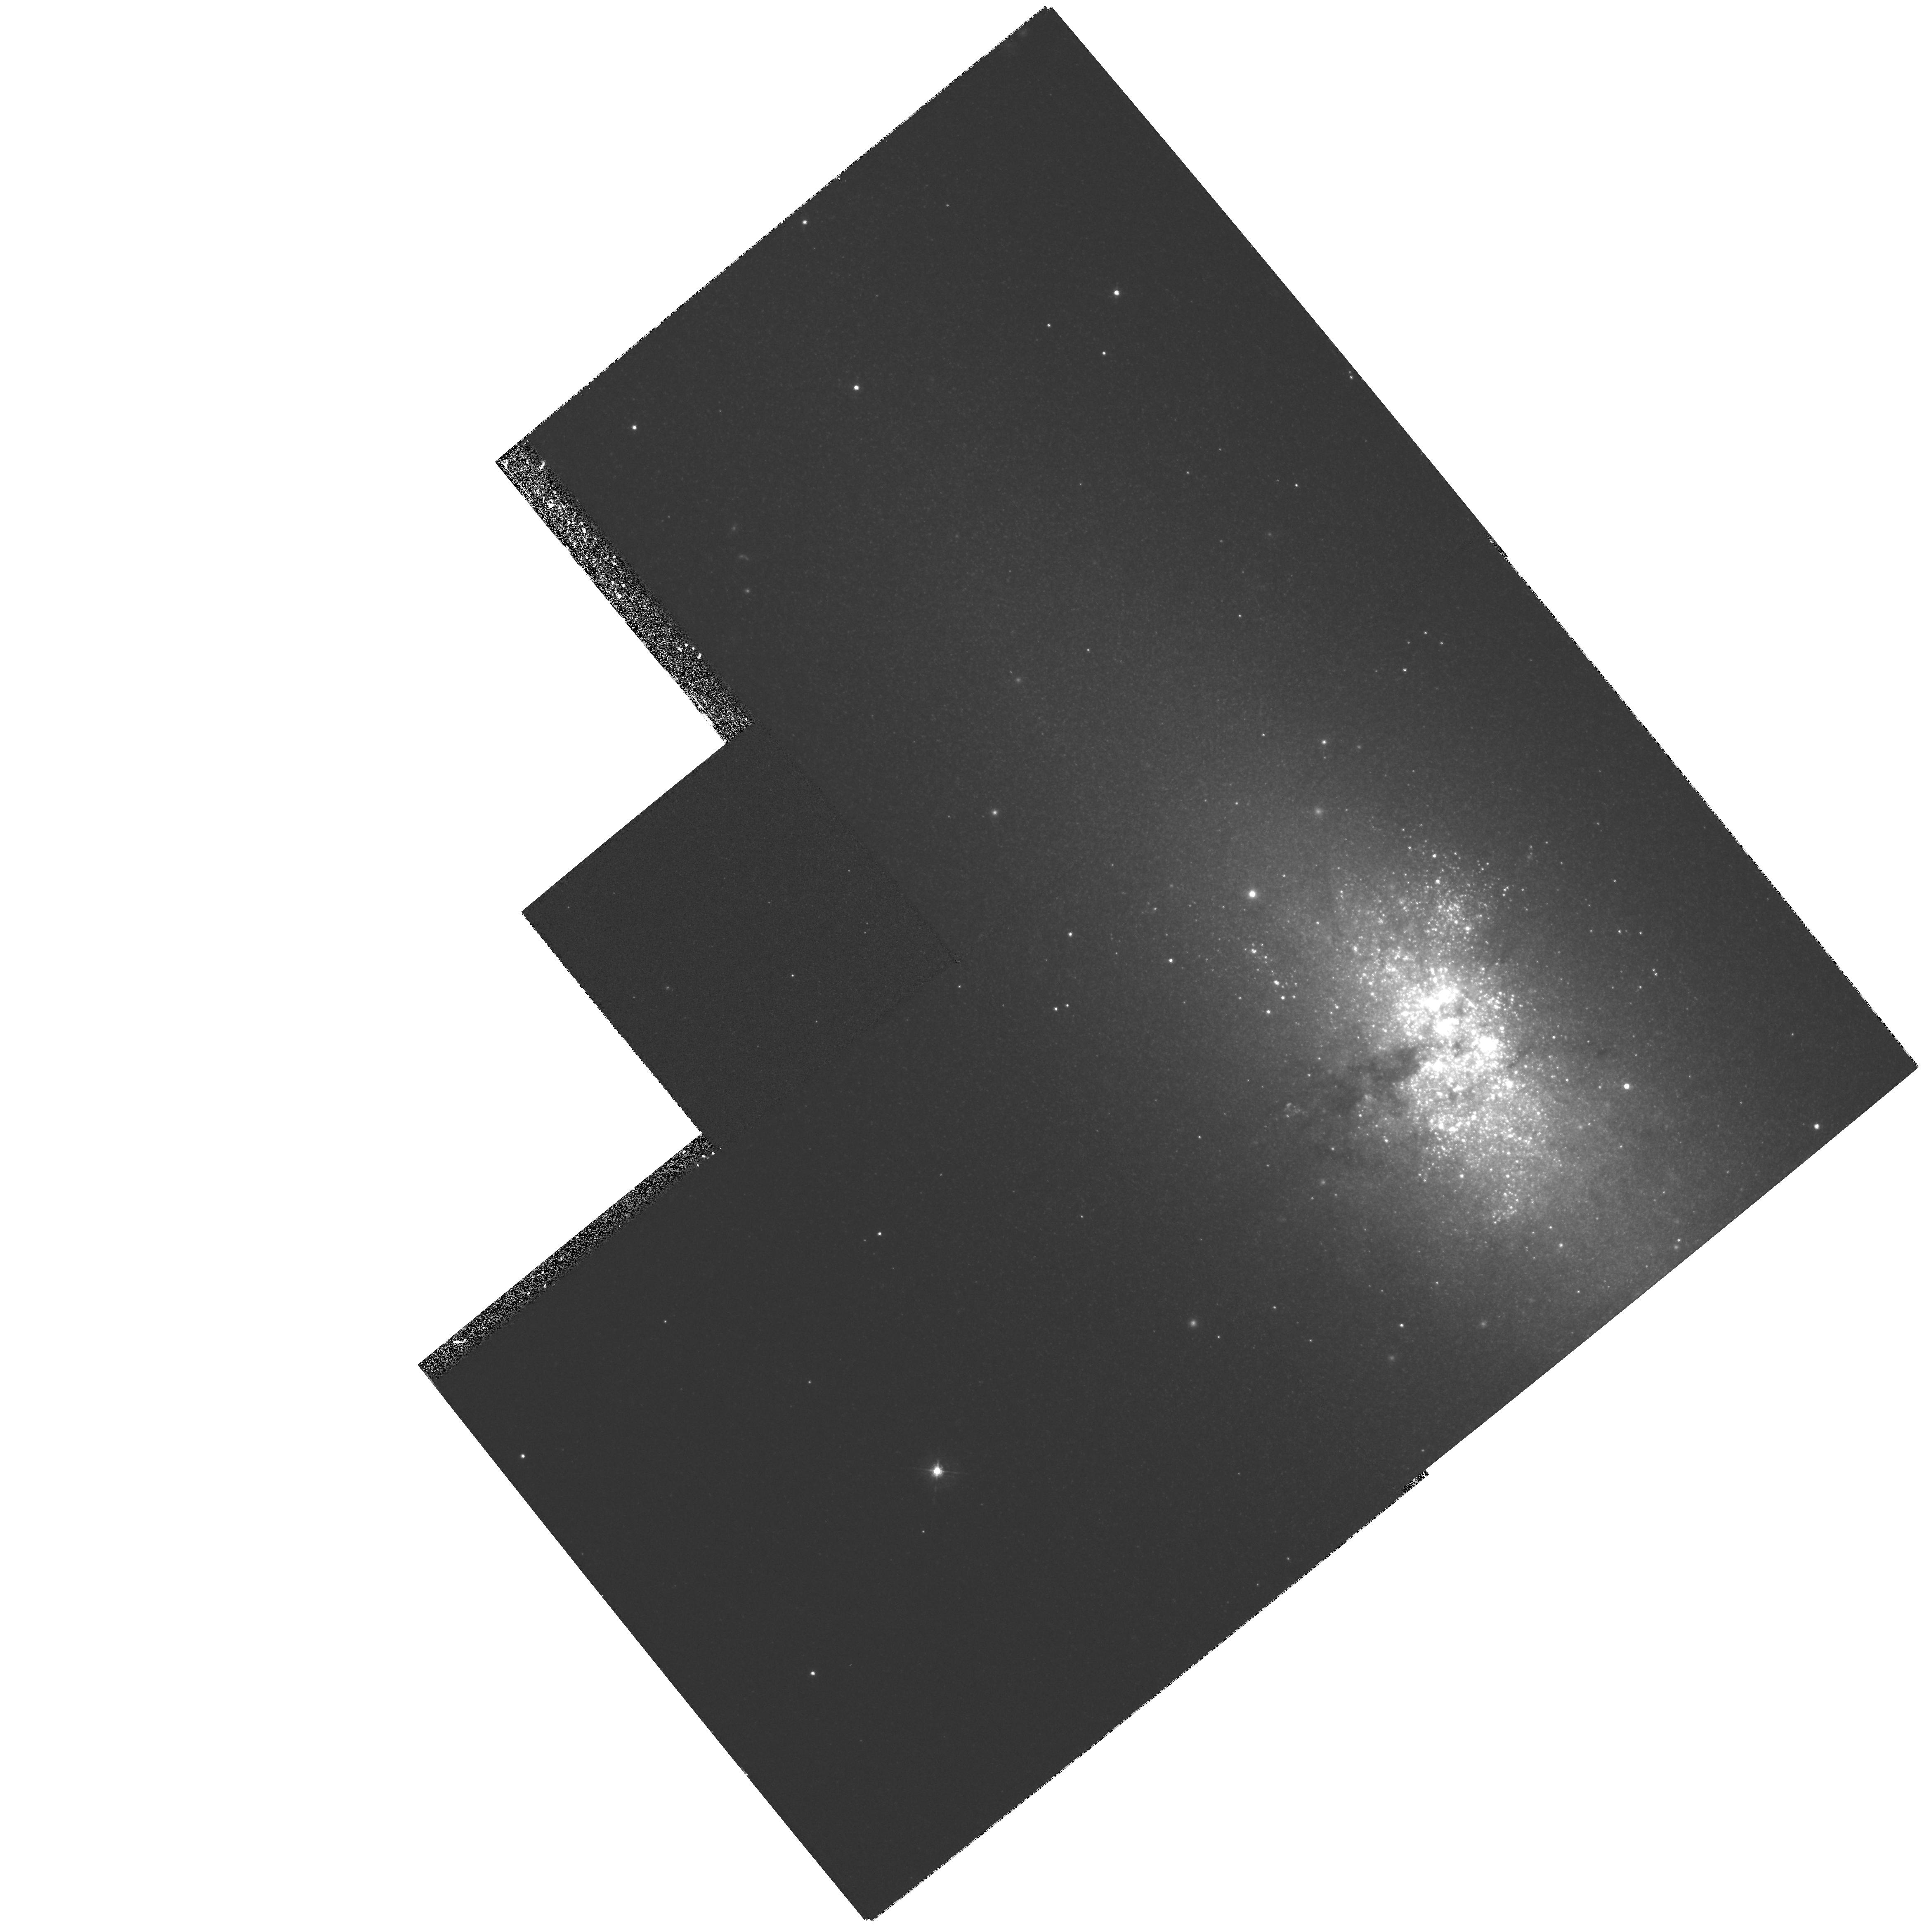
Target: NGC5253. Instrument: WFPC2/PC. Filter: F547M. Exposure: 27 min. Observation ID: hst_6524_01_wfpc2_pc_f547m_u37601

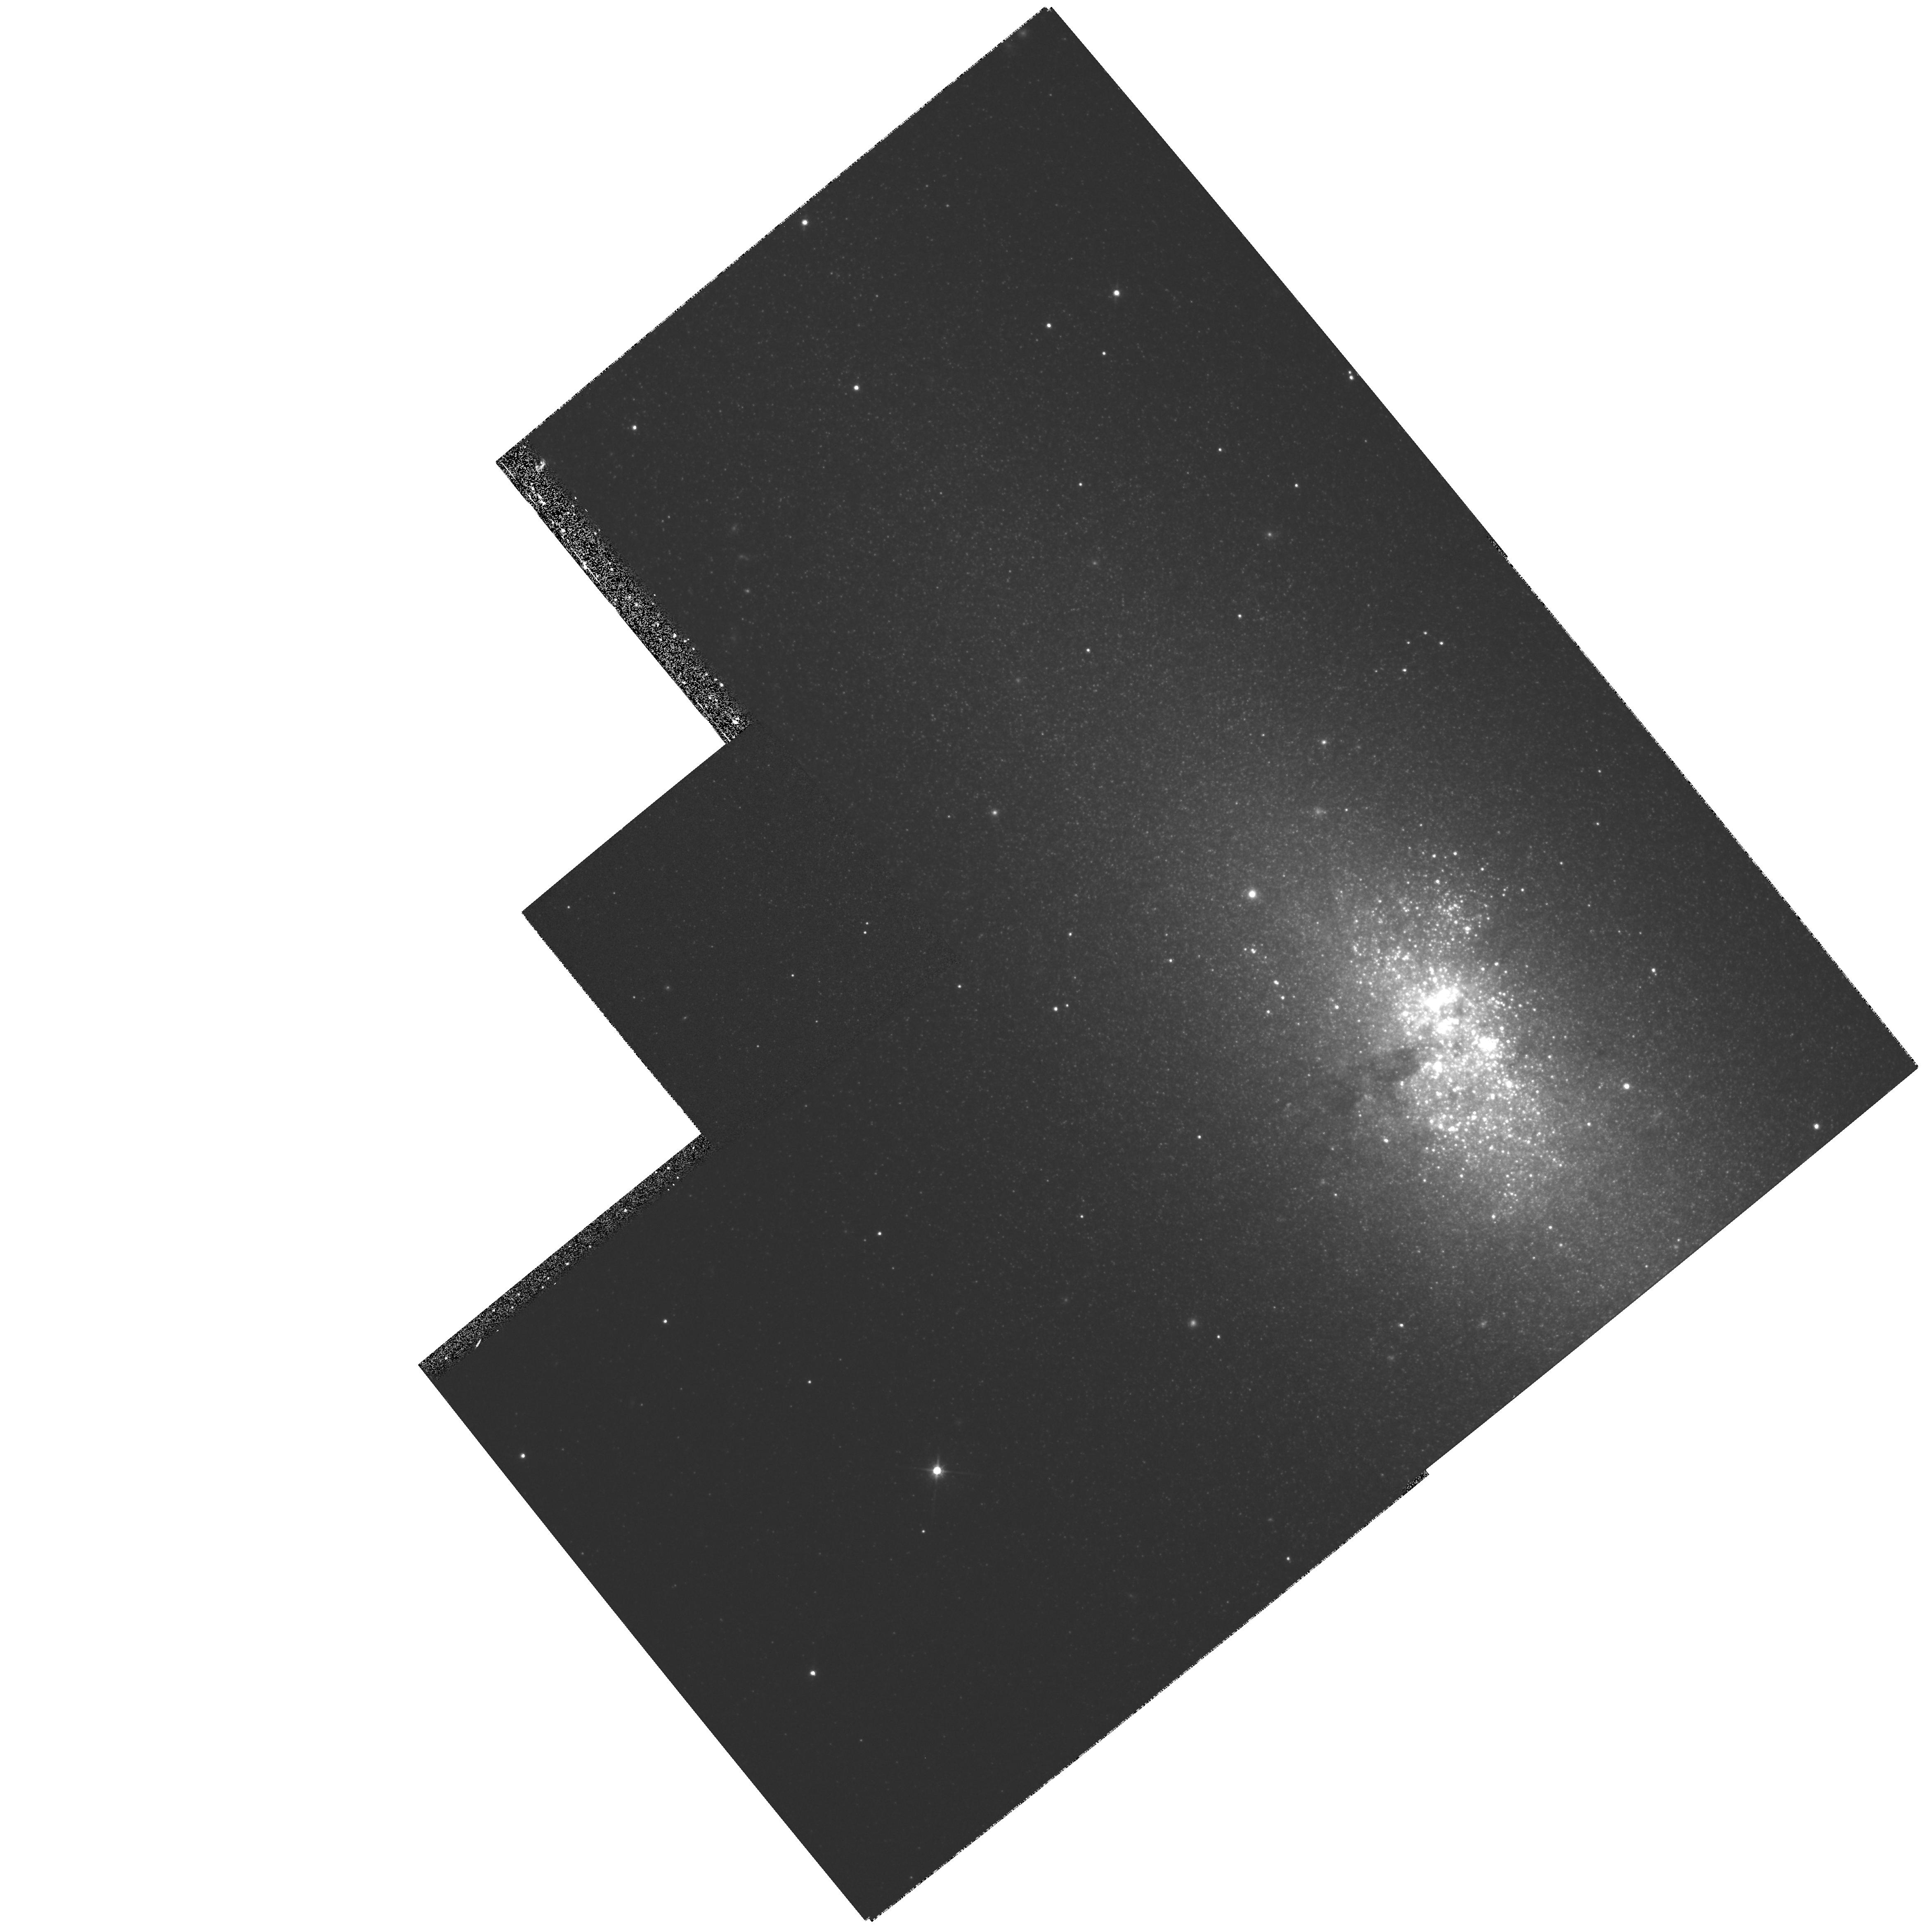
Target: NGC5253. Instrument: WFPC2/PC. Filter: F814W. Exposure: 19 min. Observation ID: hst_6524_01_wfpc2_pc_f814w_u37601

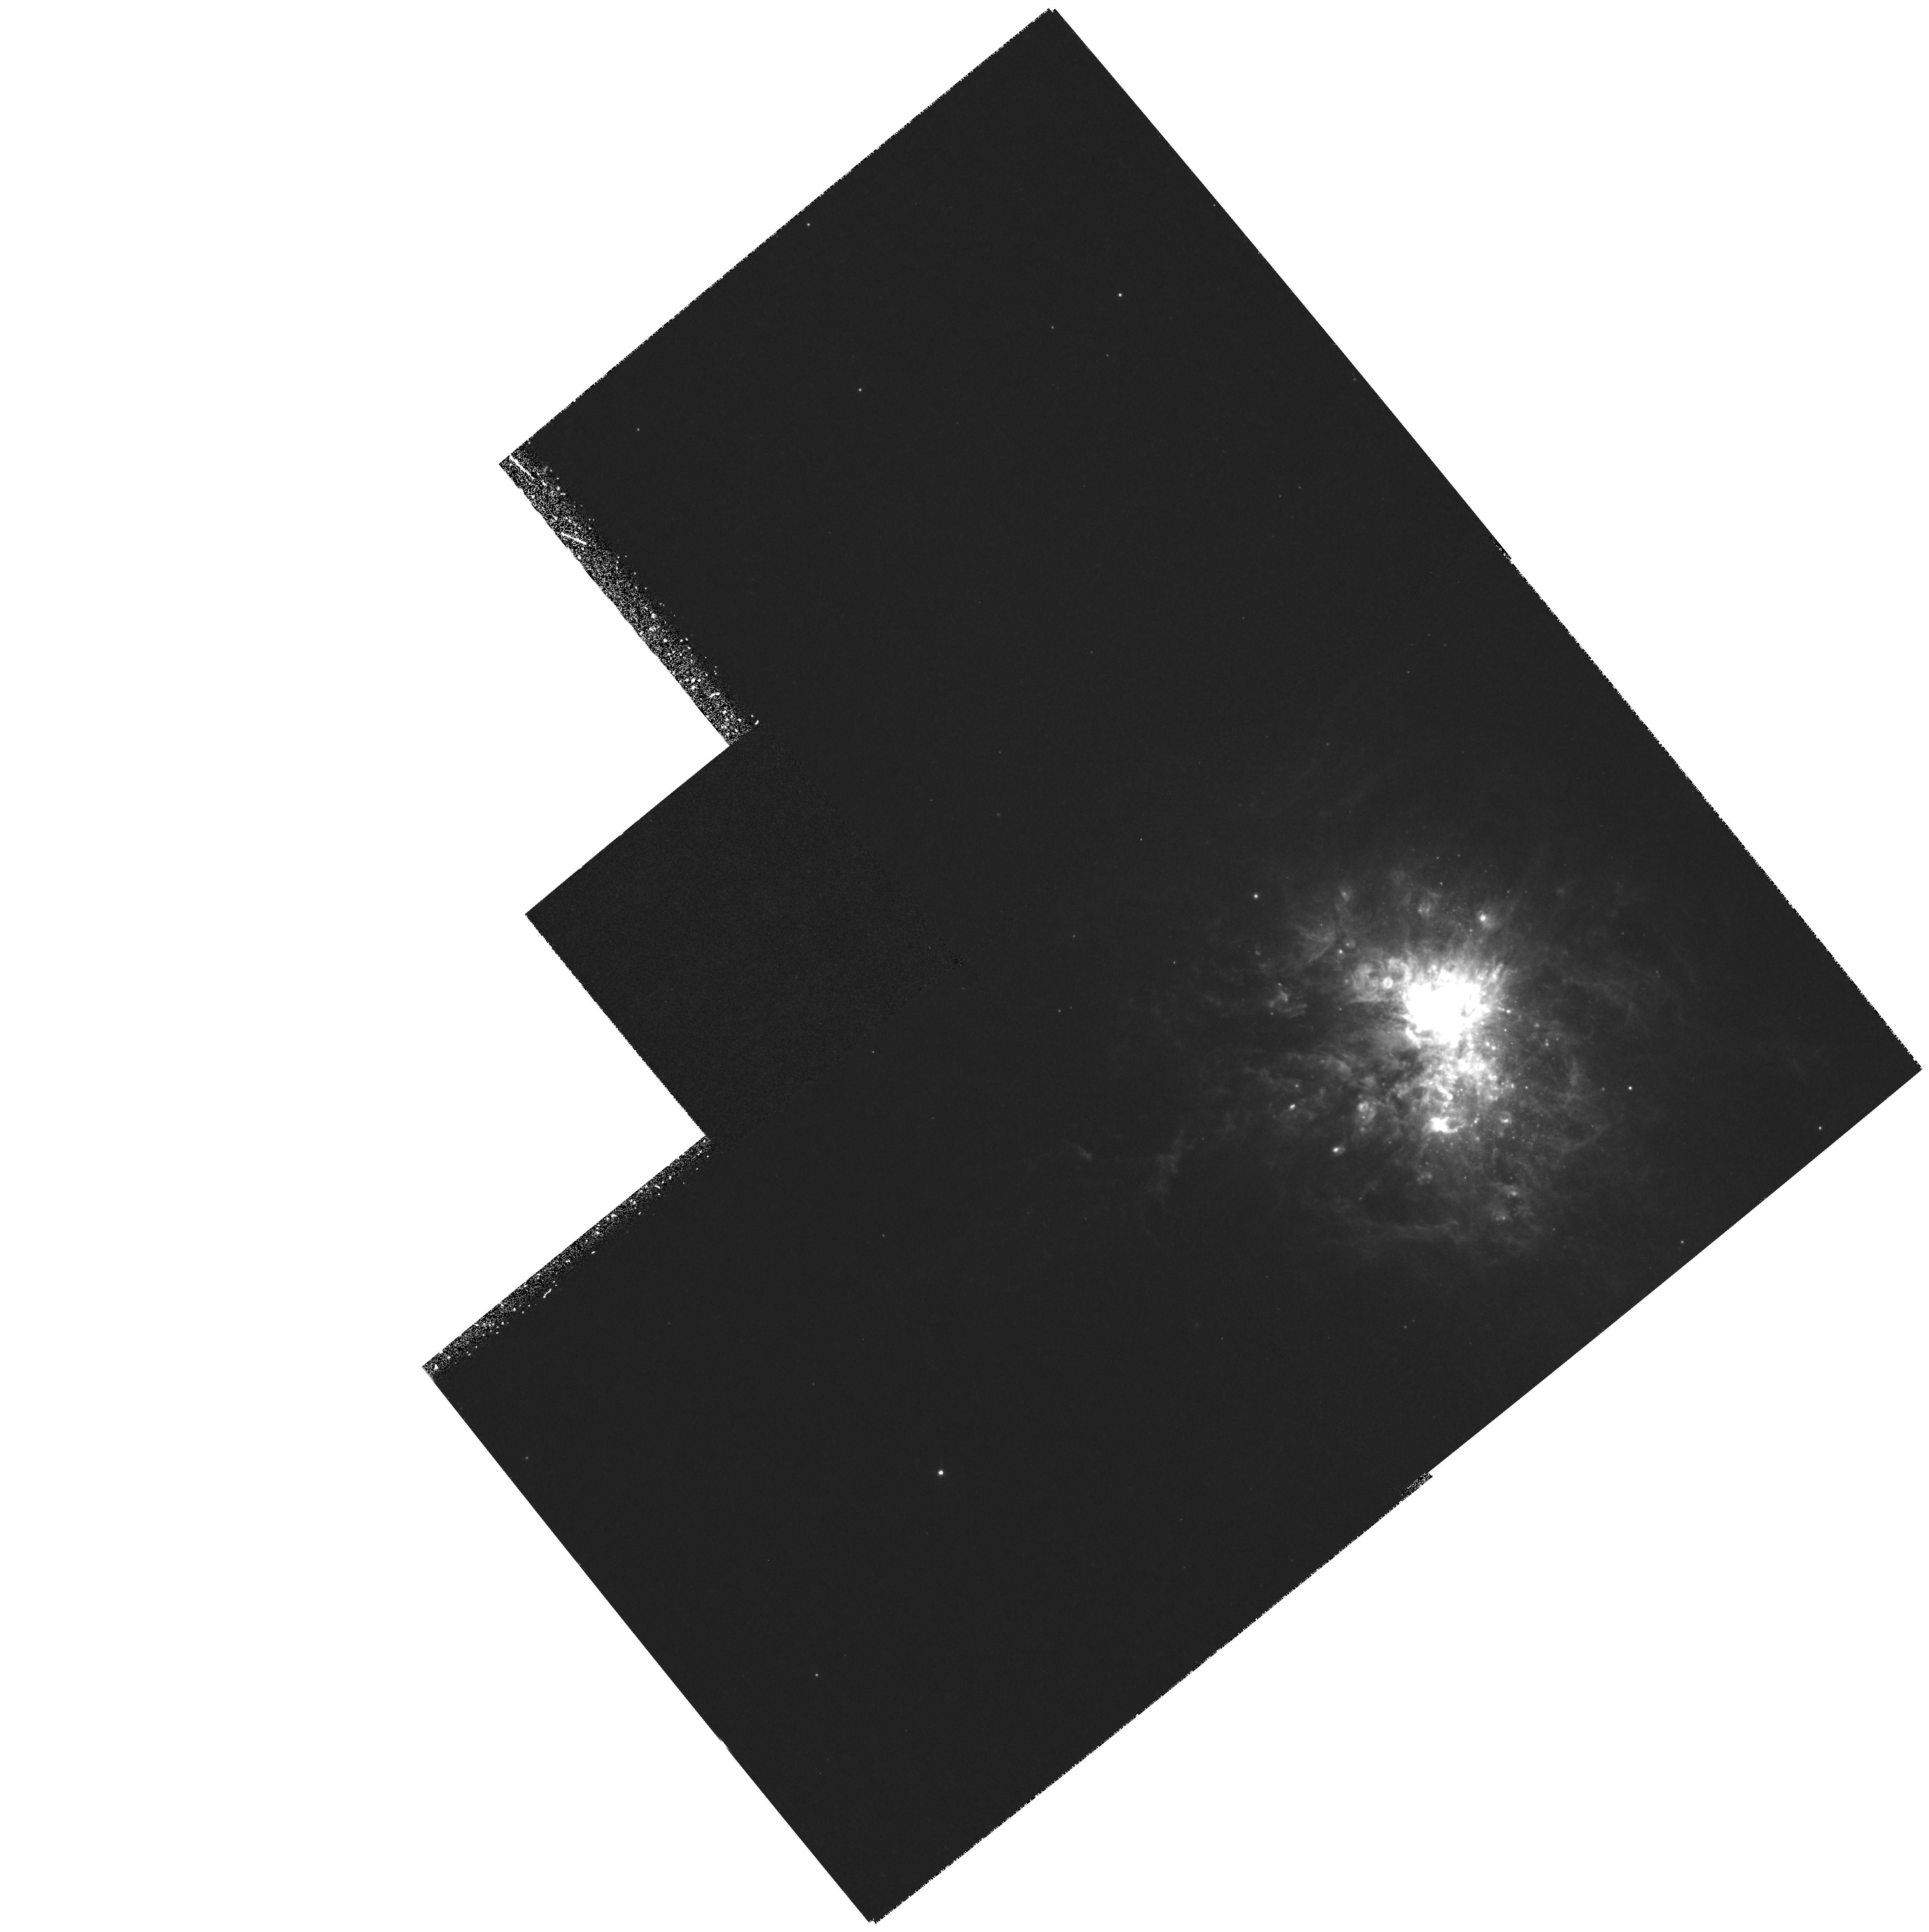
Target: NGC5253. Instrument: WFPC2/PC. Filter: F656N. Exposure: 1 h. Observation ID: hst_6524_01_wfpc2_pc_f656n_u37601

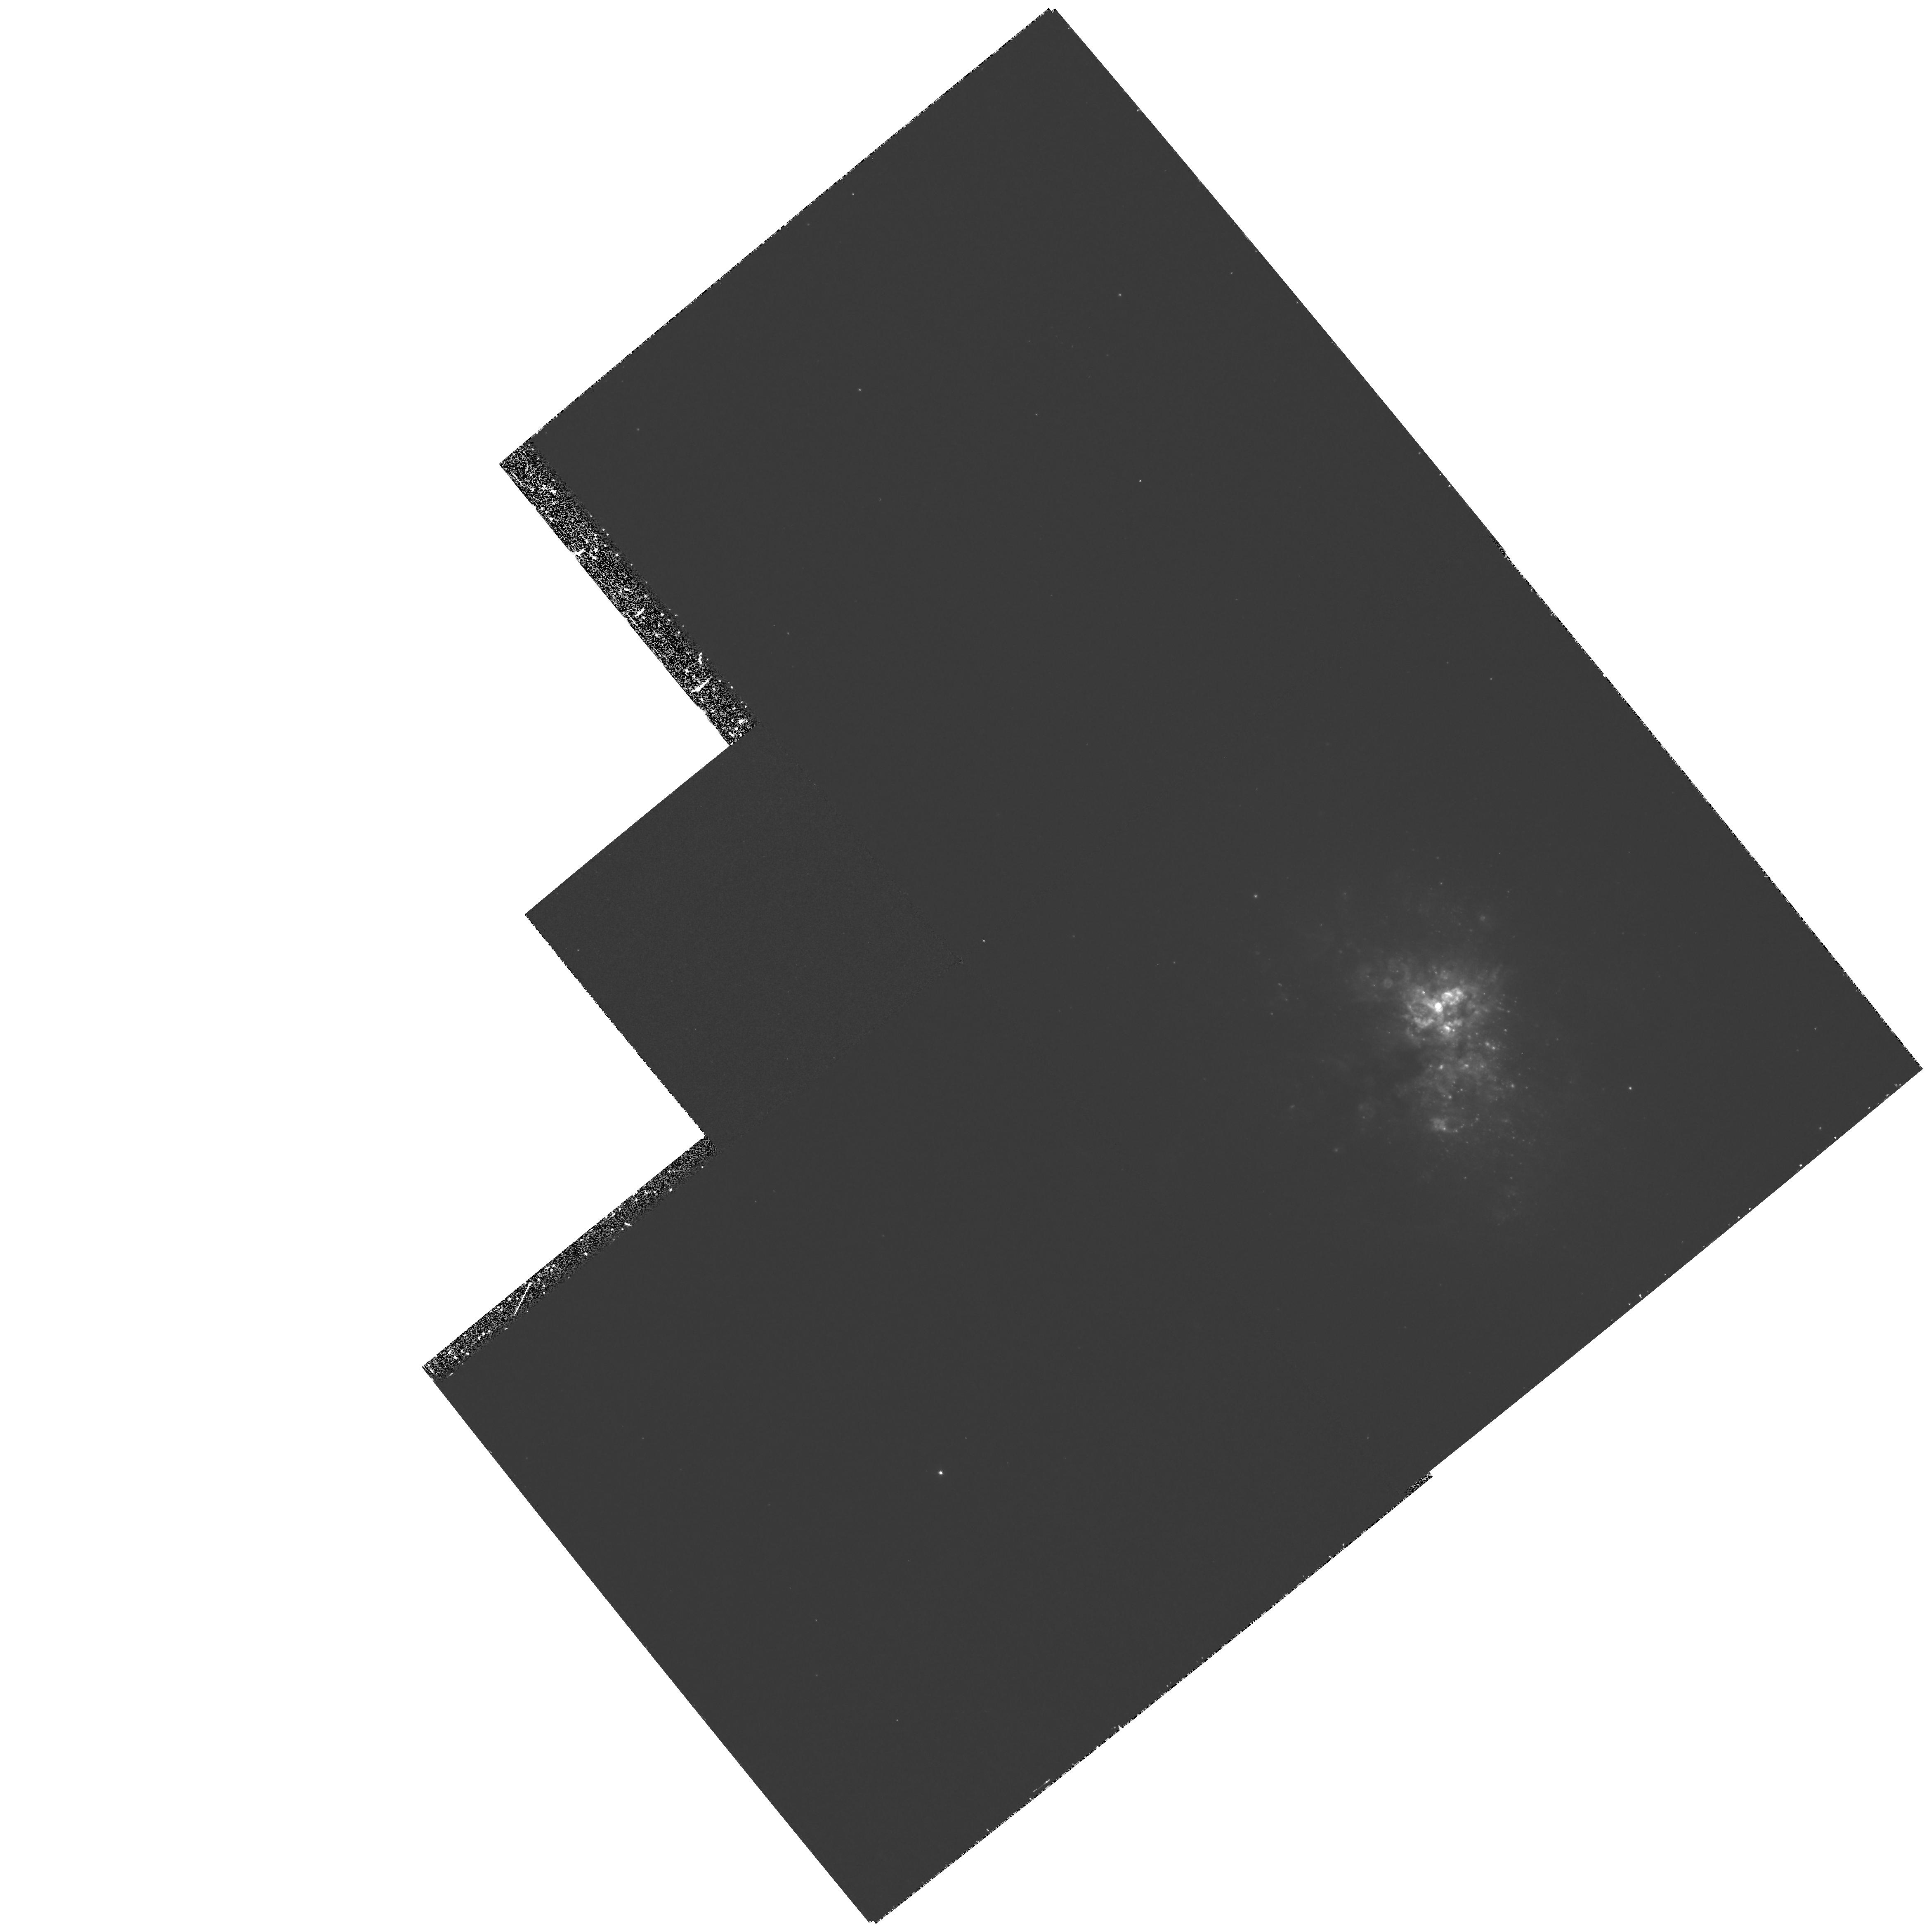
Target: NGC5253. Instrument: WFPC2/PC. Filter: F487N. Exposure: 1.4 h. Observation ID: hst_6524_01_wfpc2_pc_f487n_u37601

WFPC2 MAPPING OF DUST OBSCURATION AND STELLAR POPULATIONS IN STARBURST GALAXIES. (PI: Calzetti, Daniela)

We propose to obtain WFPC2 narrow and broad band filter images of the nearby starburst galaxy NGC5253. The galaxy starburst regions are resolved with HST, and we will map the spatial distribution of the massive stars and the ionized gas, in order to study how disruptive is the onset of a burst of star formation in a `quiescent' galactic environment, and how the subsequent evolution of the region is affected. Characteristics such as the inhomogeneity of the dust obscuration, the clumpiness and the age of the starforming regions, the spatial variation of the star formation rate, and the spatial coincidence between the ionizing stars and the ionized gas will be investigated. Where available, HST archival images of the target will be used in conjunction with the observations. The ultraviolet and high spatial resolution capabilities of the WFPC2 are essential for the success of the proposed research.